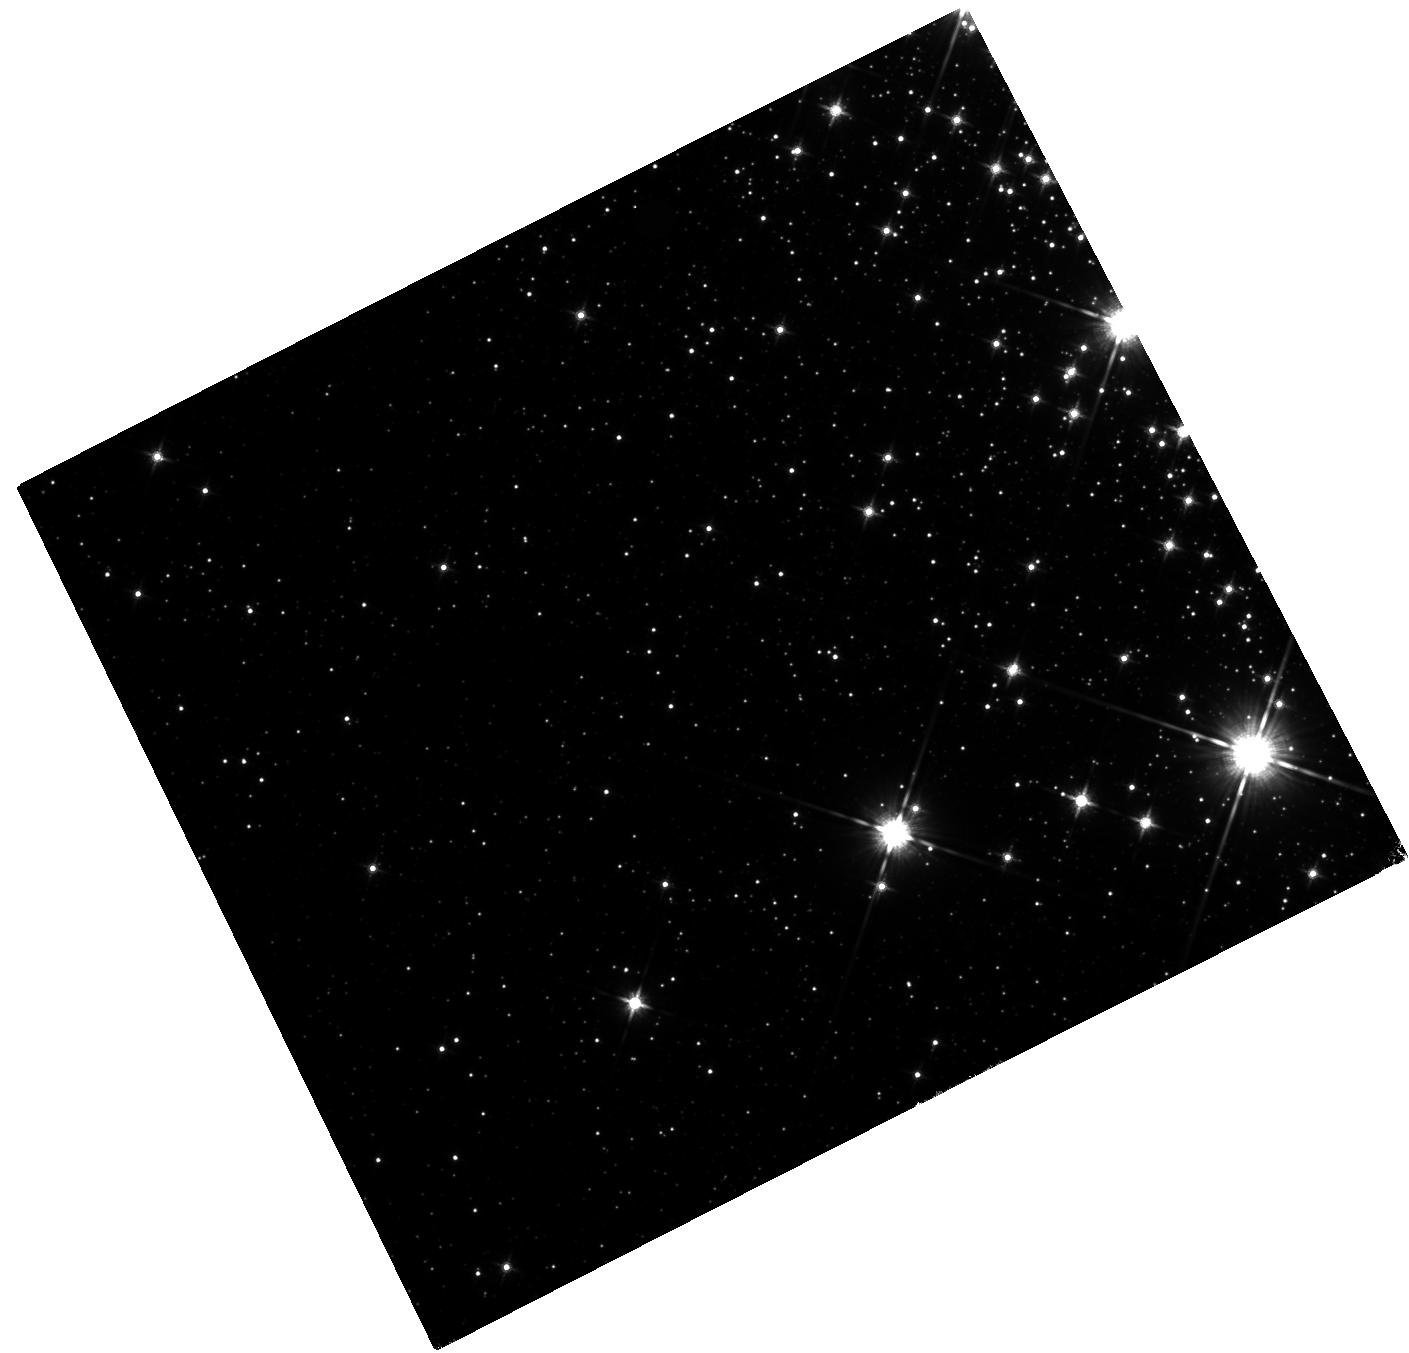
Target: CXOJ164710
Instrument: WFC3/IR
Filter: F140W
Exposure: 40 min
Observation ID: hst_14805_01_wfc3_ir_f140w_idf801

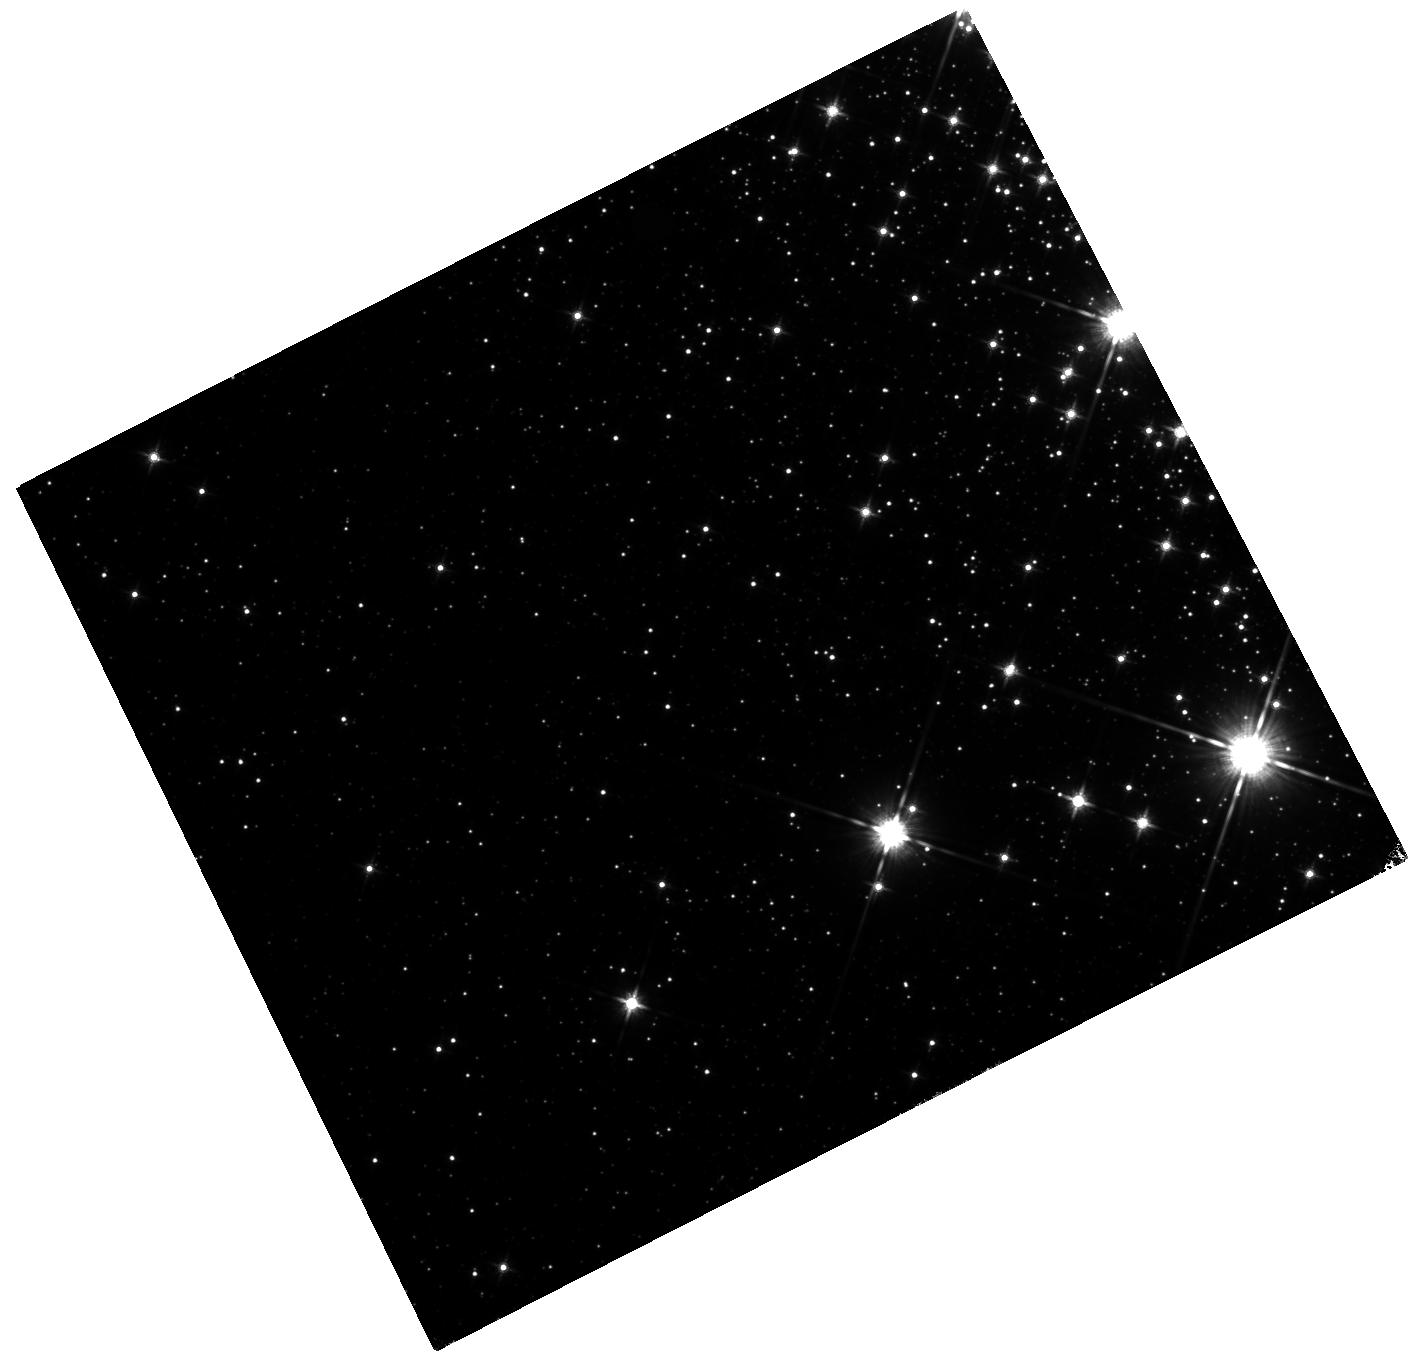
Target: CXOJ164710
Instrument: WFC3/IR
Filter: F140W
Exposure: 40 min
Observation ID: hst_14805_02_wfc3_ir_f140w_idf802

A rapid search for the counterpart to an active magnetar (PI: Levan, Andrew James)

We propose to obtain a fast response observation of a magnetar undergoing an active period. Utilizing rapid, deep, diffraction limited observations with WFC3 we will maximize the chances of obtaining the IR detection of the magnetar. This in turn yields unique constraints on emission mechanisms, enables the measurement of dynamics (e.g. via proper motion) and can associate the magnetar with a given structure (e.g. young cluster or supernova remnant) in the galaxy. The association with a cluster provides means of measuring the stellar age, in turn informing the stellar properties (e.g. mass) of the magnetar progenitors. We have demonstrated the success of this approach with the detection of the counterpart of SGR 1935+2154 with a magnitude (during bursting activity) of F140W(AB)~25.5, a level extremely challenging to detect variability in from the ground, requiring multiple nights of adaptive optics imaging in typical conditions. Indeed, our observations will be senstive to counterparts significantly fainter than it is possible to detect from any ground based observatory. These observations will allow us to break through the observational barrier that has so far prevented us from detecting counterparts to more than two-thirds of magnetar candidates. With these observations we will construct a fuller picture of magnetars, the routes to their creation, and their role as cosmic engines across the Universe.